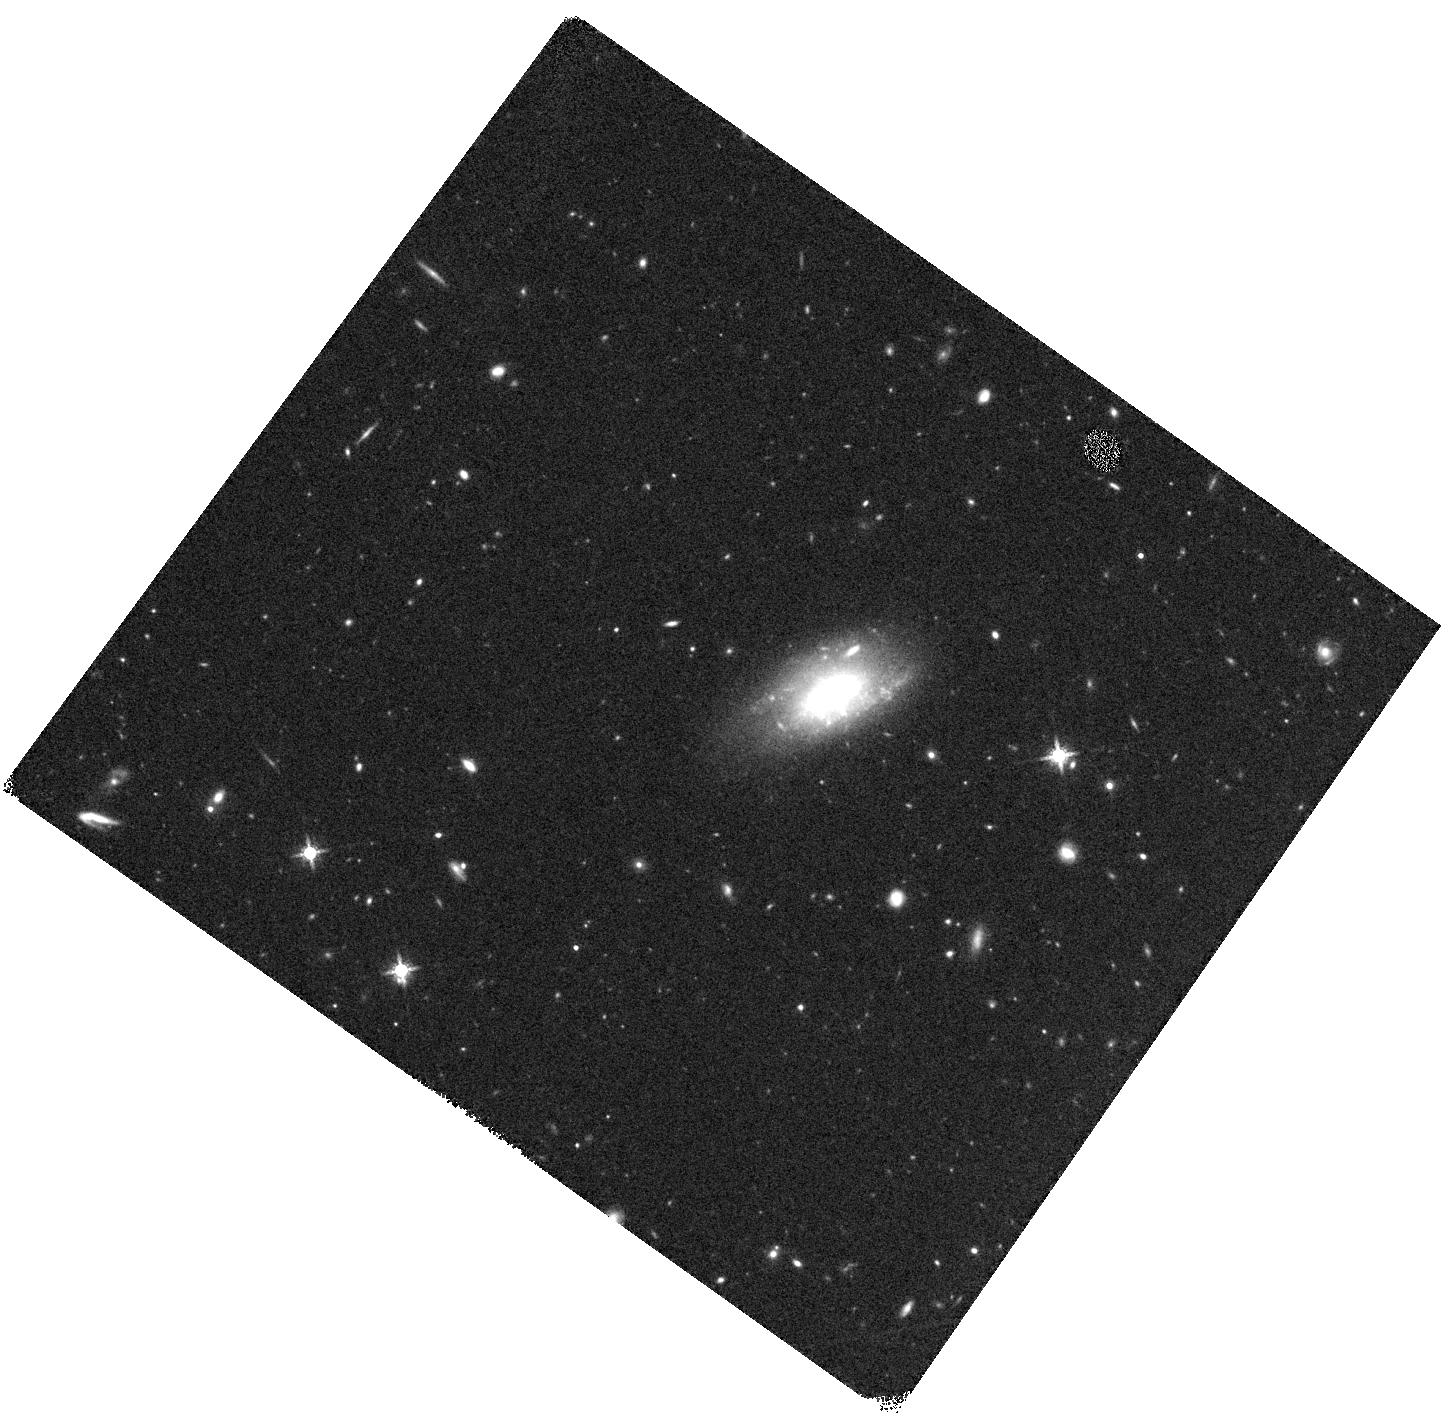
Target: GRB100205A. Instrument: WFC3/IR. Filter: F160W. Exposure: 20 min. Observation ID: hst_11840_d2_wfc3_ir_f160w_ib93d2

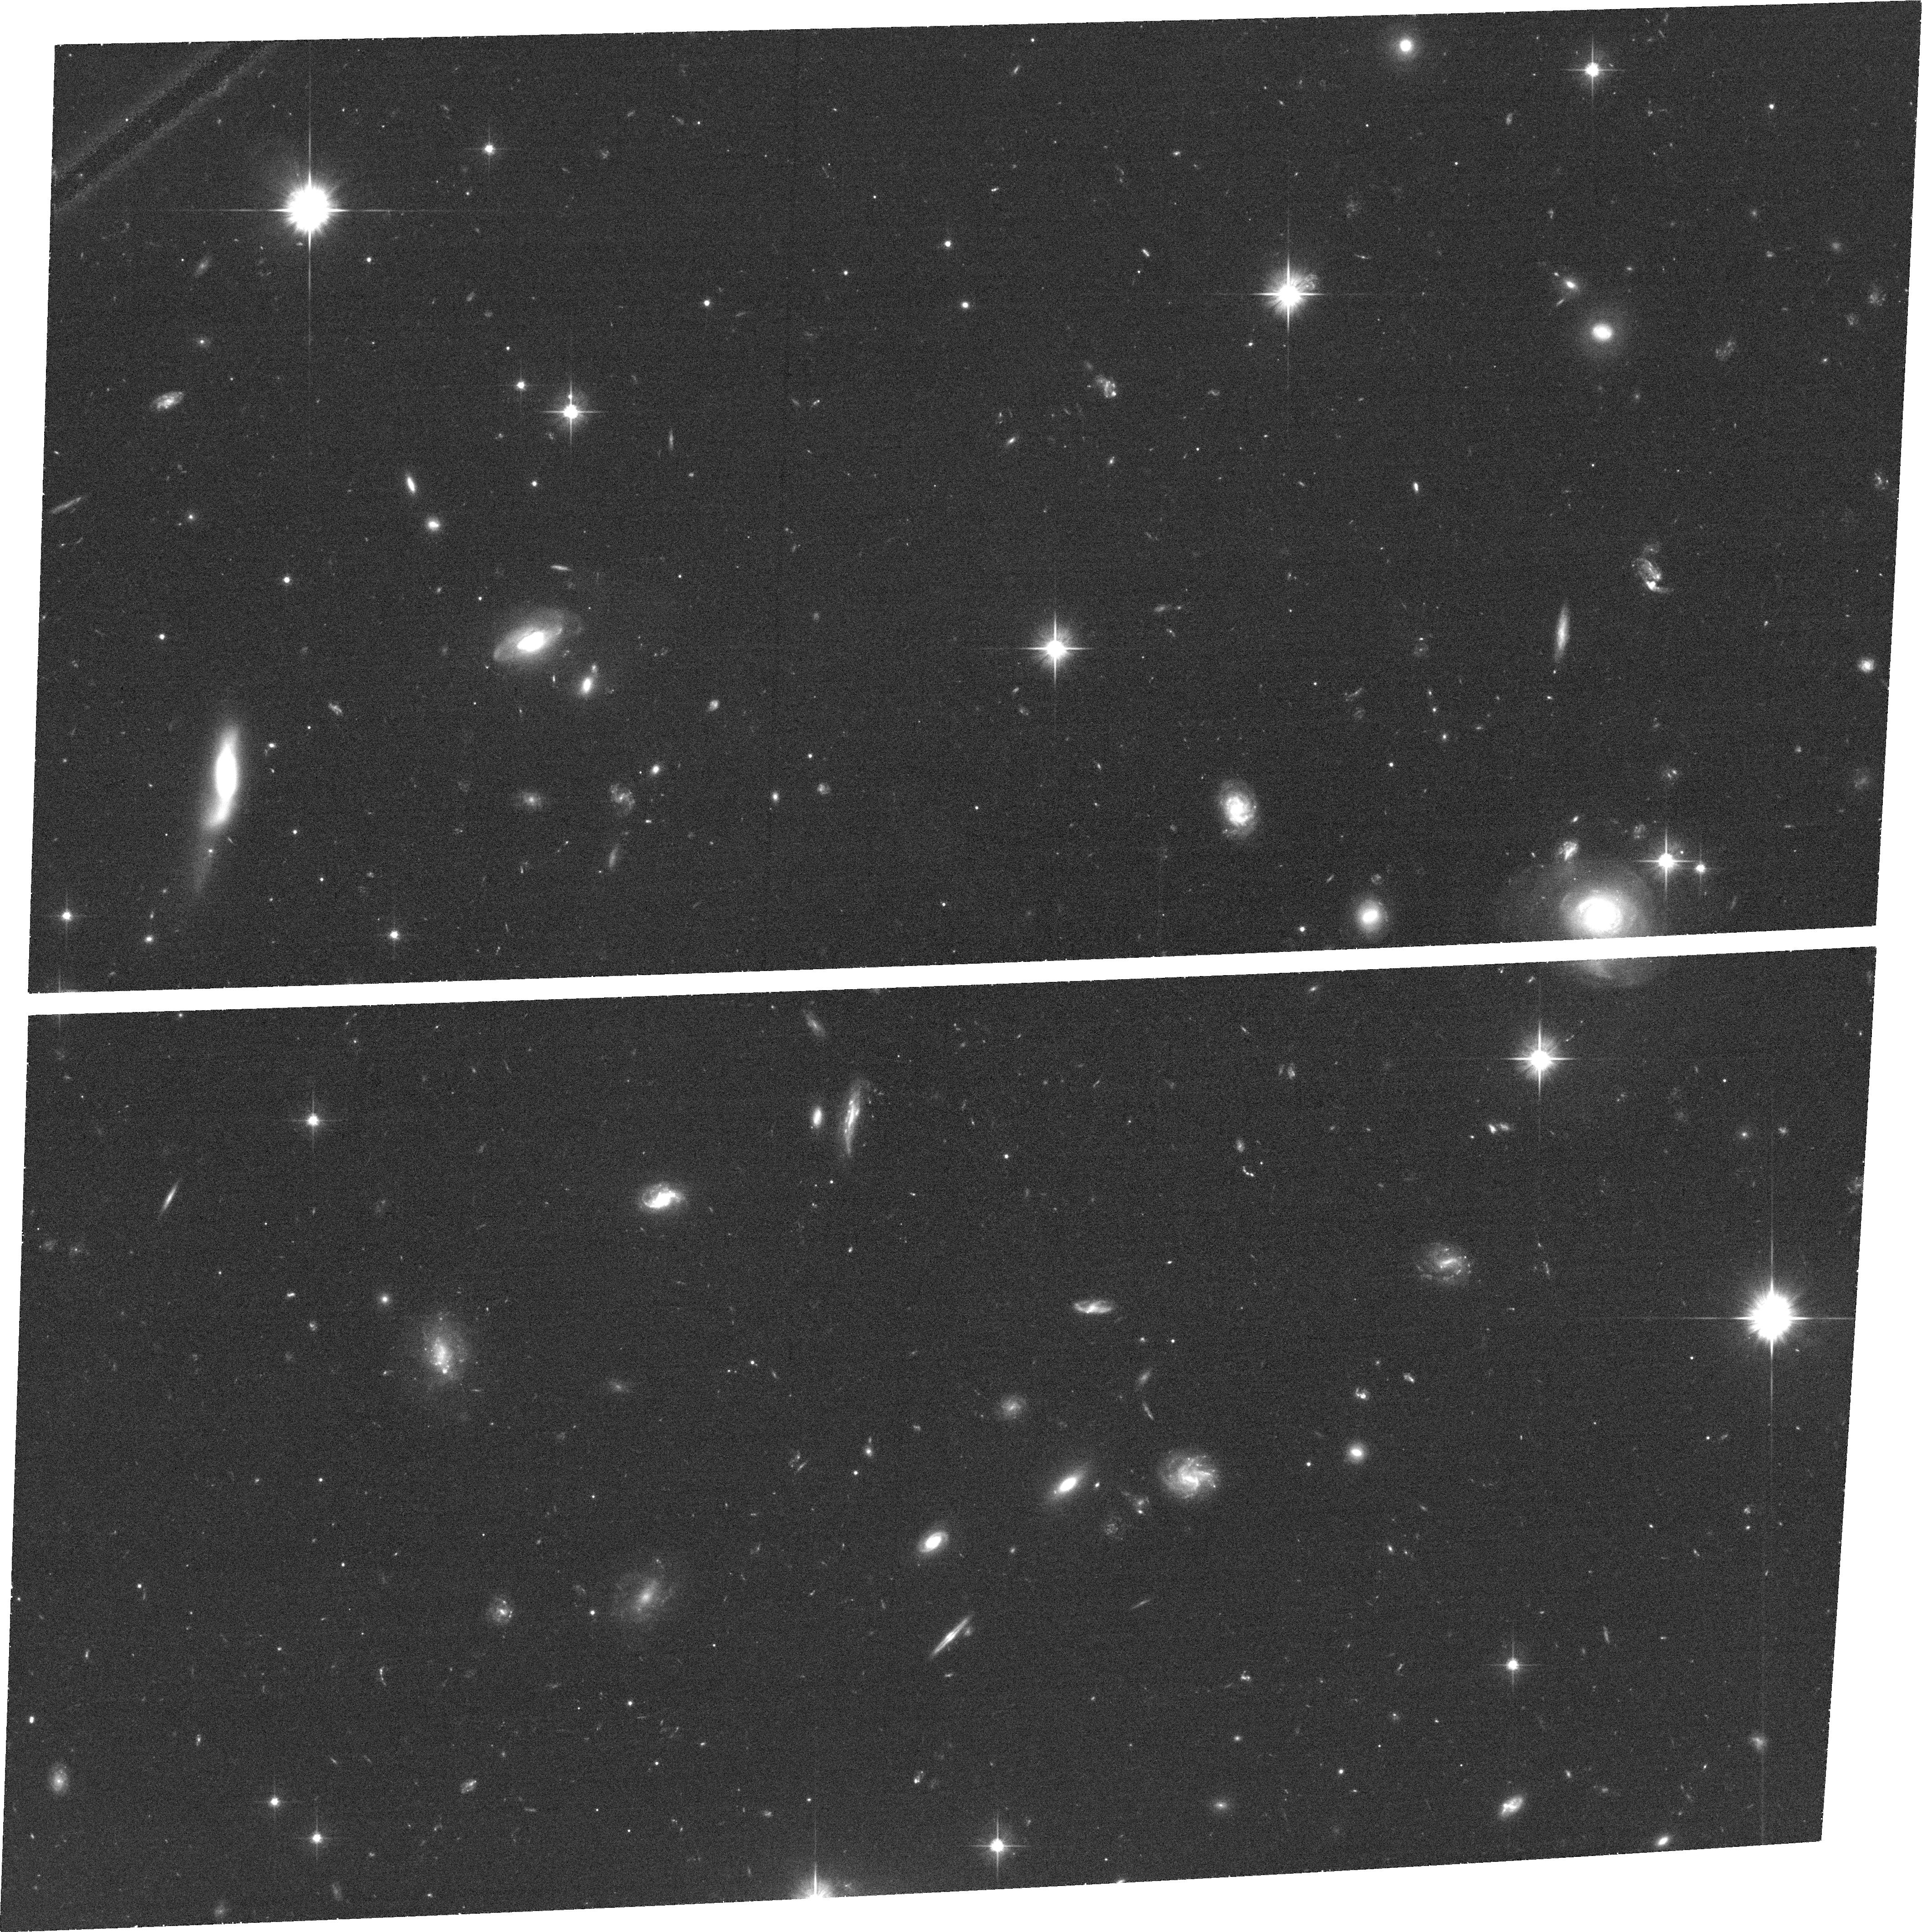
Target: GRB090113. Instrument: ACS/WFC. Filter: F606W. Exposure: 37 min. Observation ID: hst_11840_a1_acs_wfc_f606w_jb93a1

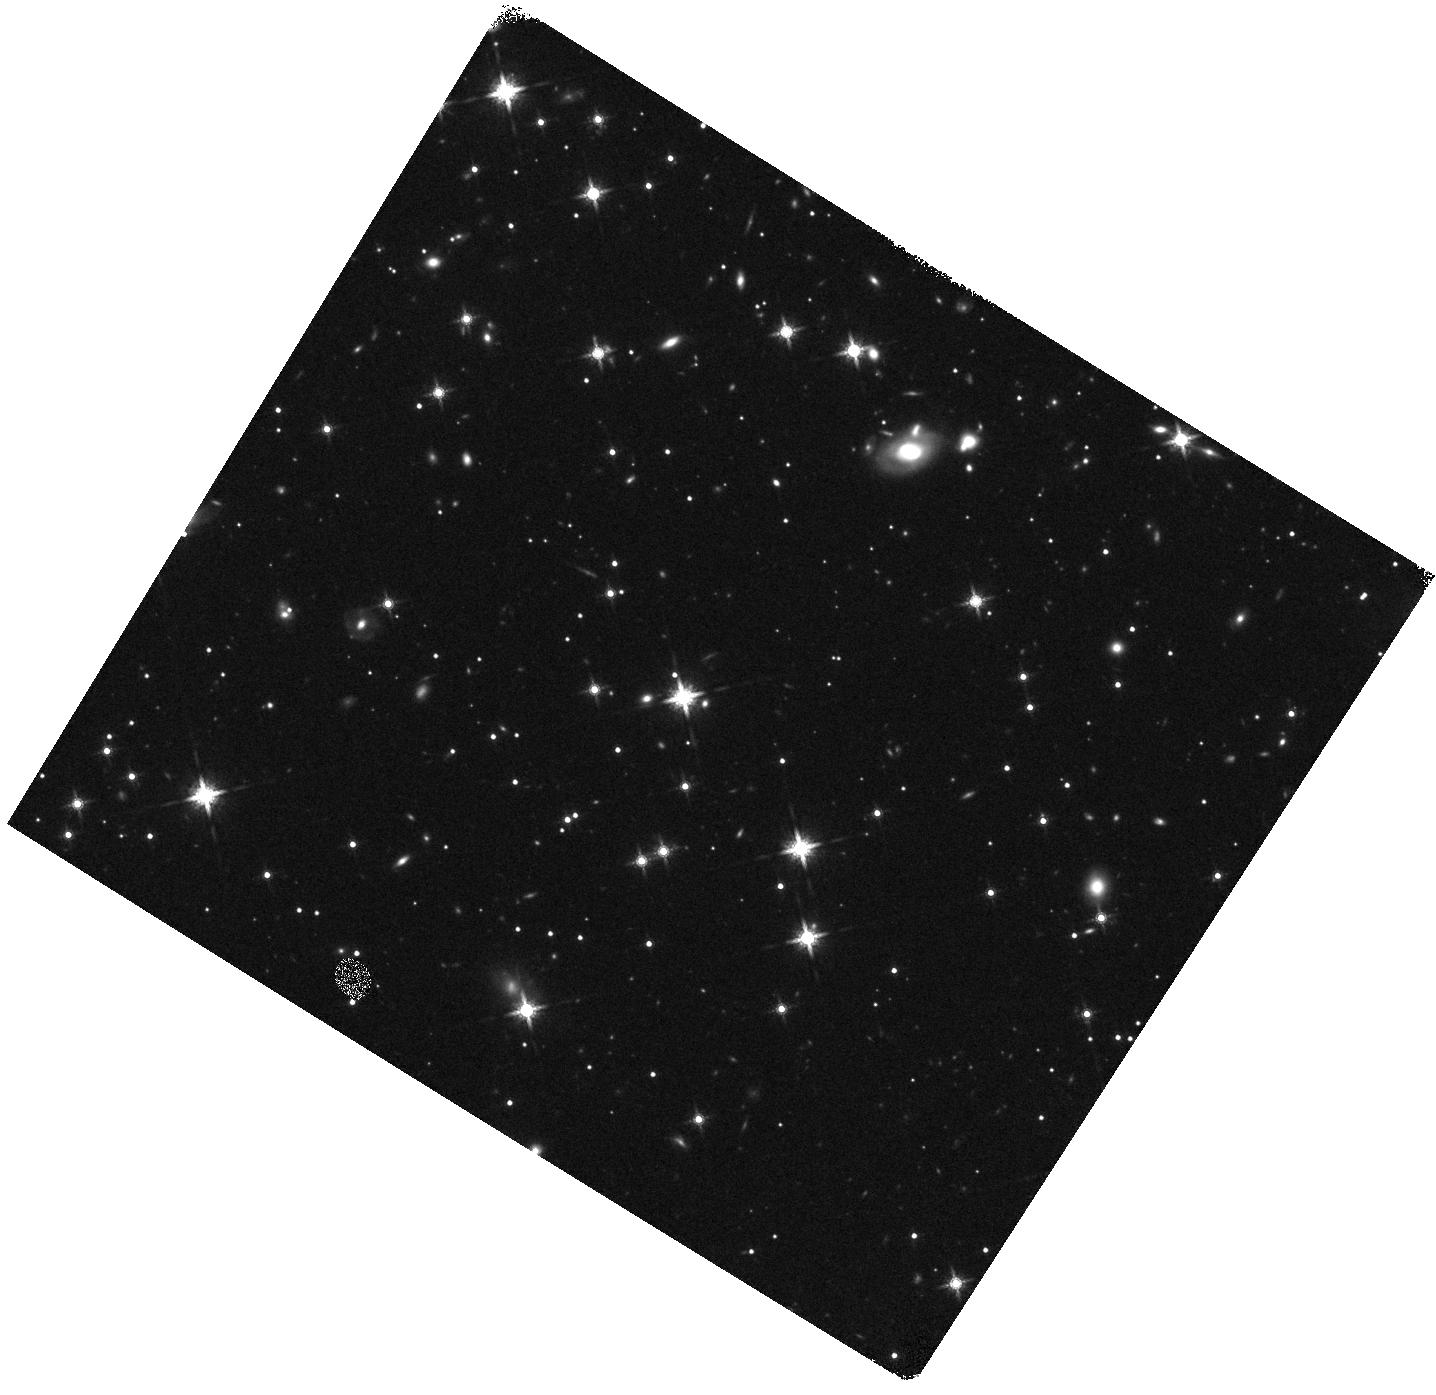
Target: GRB100413A. Instrument: WFC3/IR. Filter: F160W. Exposure: 20 min. Observation ID: hst_11840_d3_wfc3_ir_f160w_ib93d3

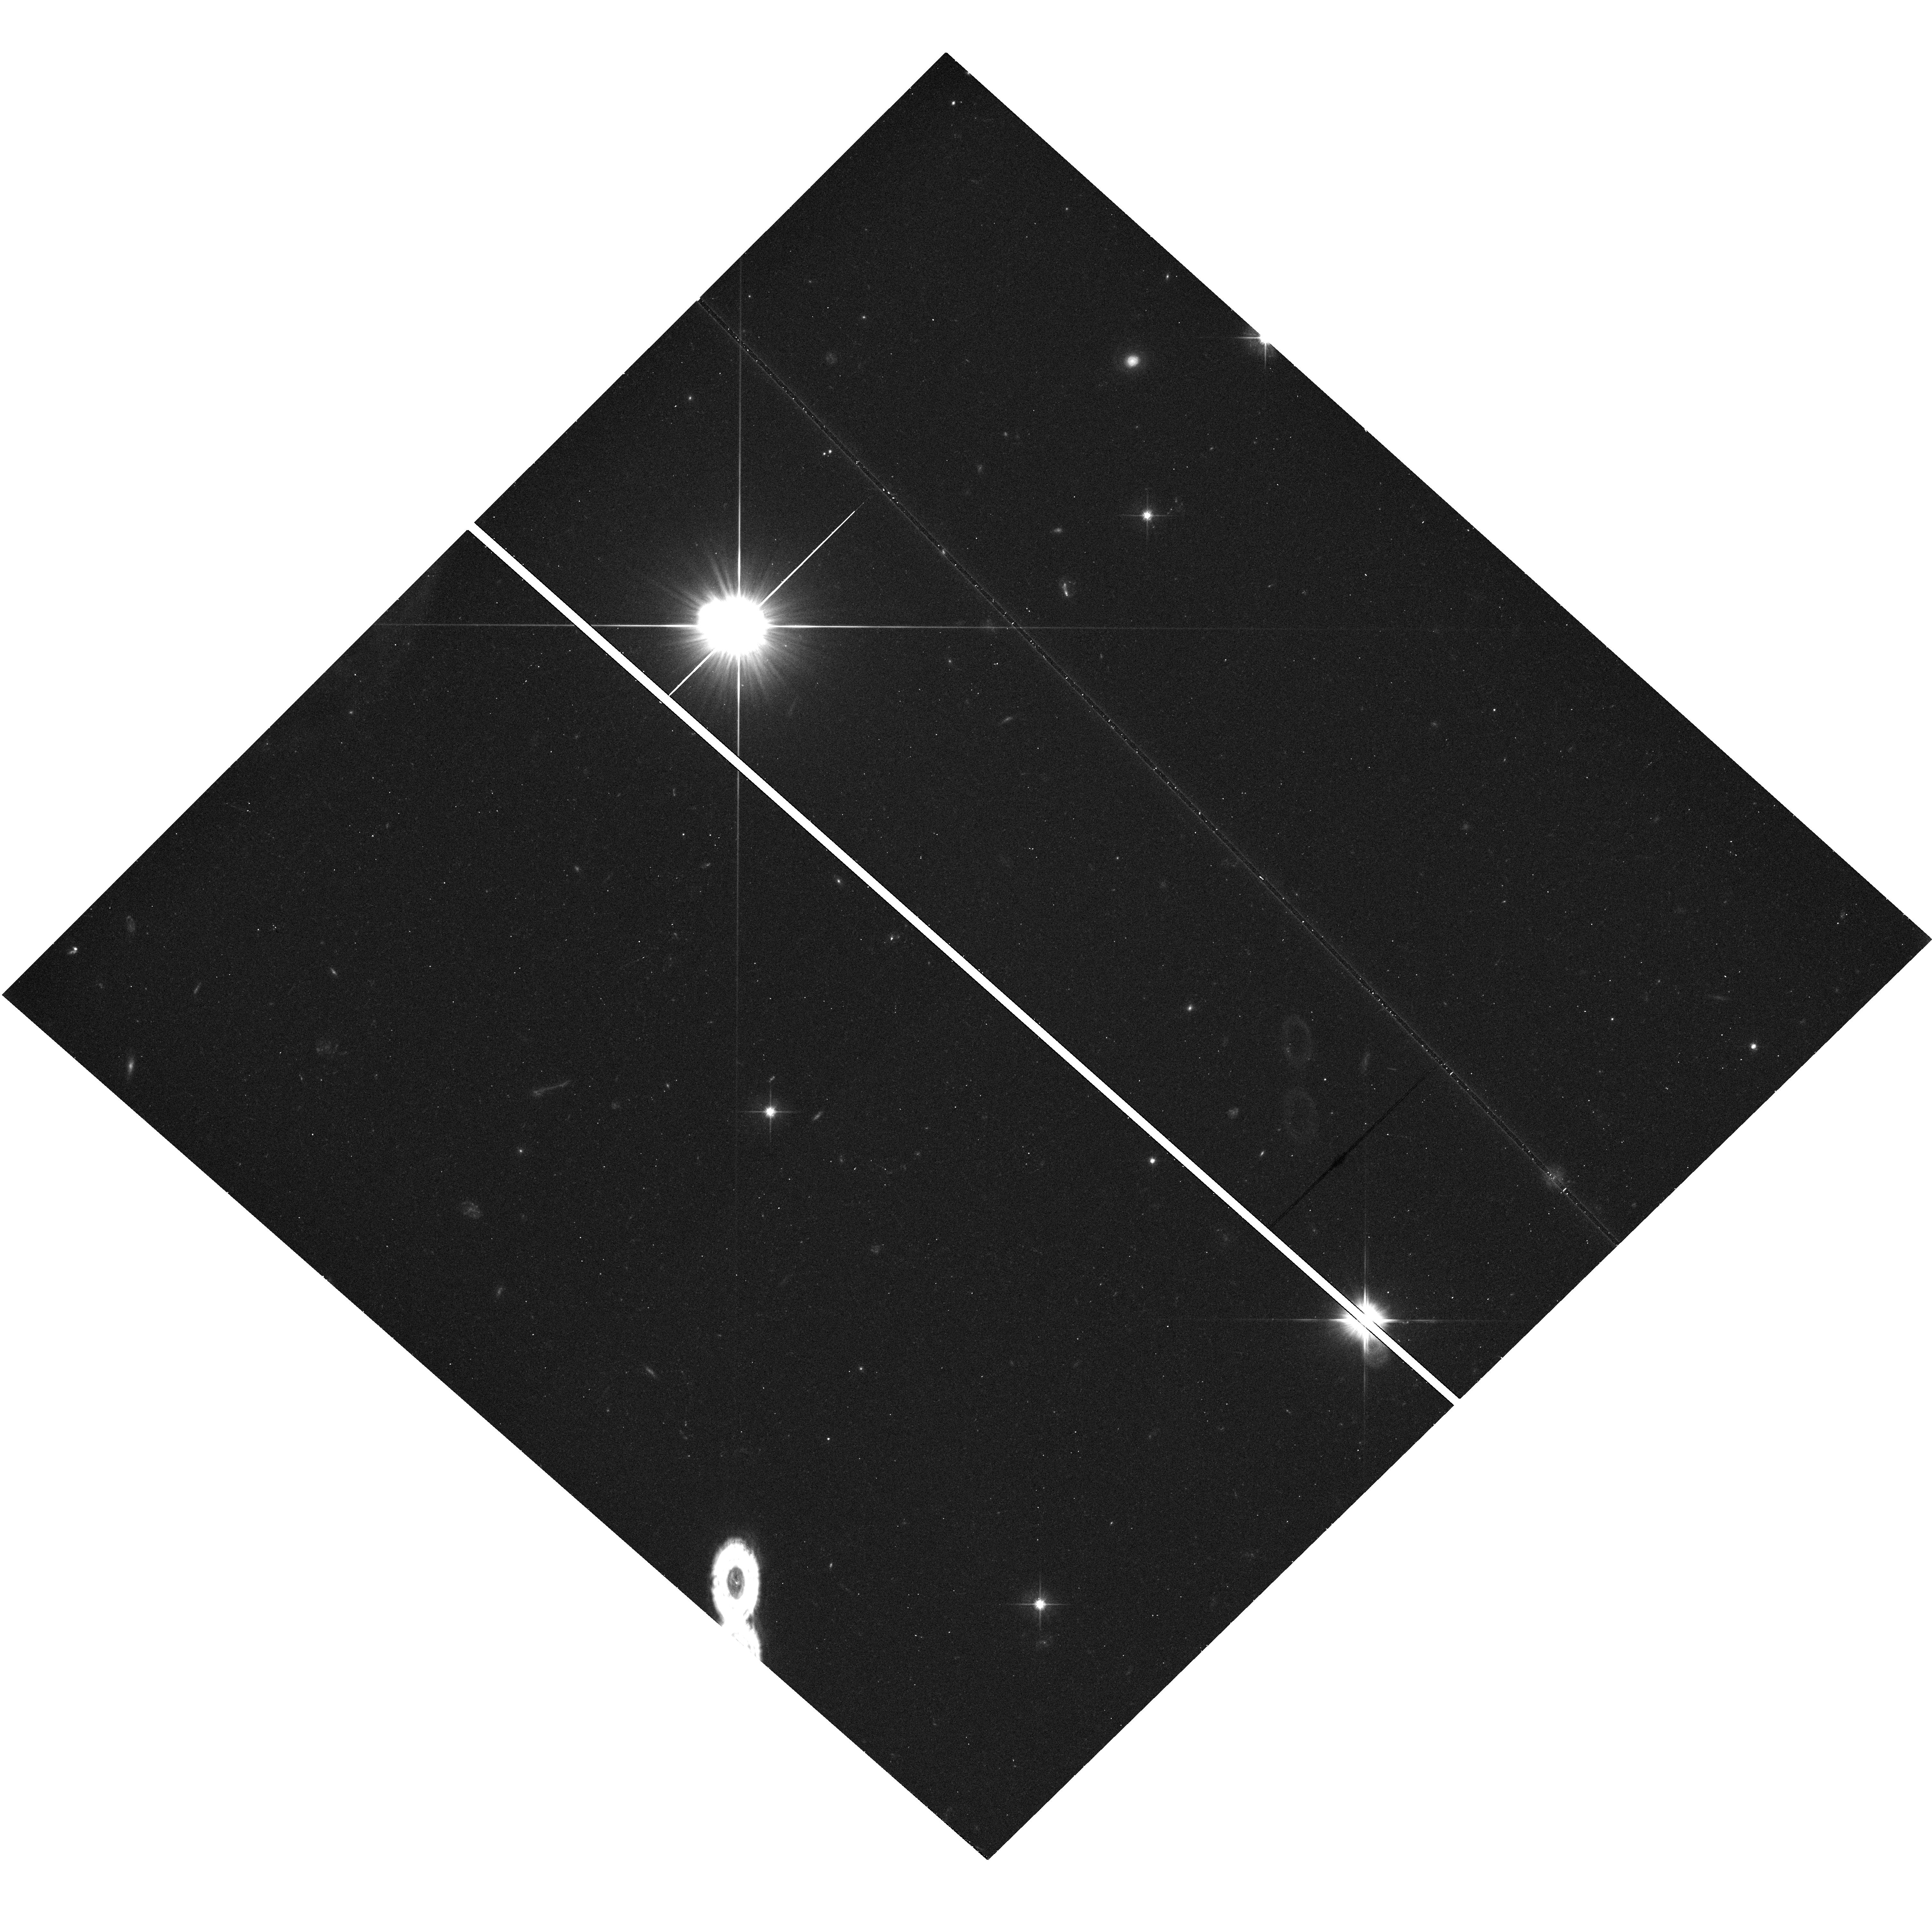
Target: GRB090407. Instrument: WFC3/UVIS. Filter: F606W. Exposure: 12 min. Observation ID: hst_11840_d1_wfc3_uvis_f606w_ib93d1

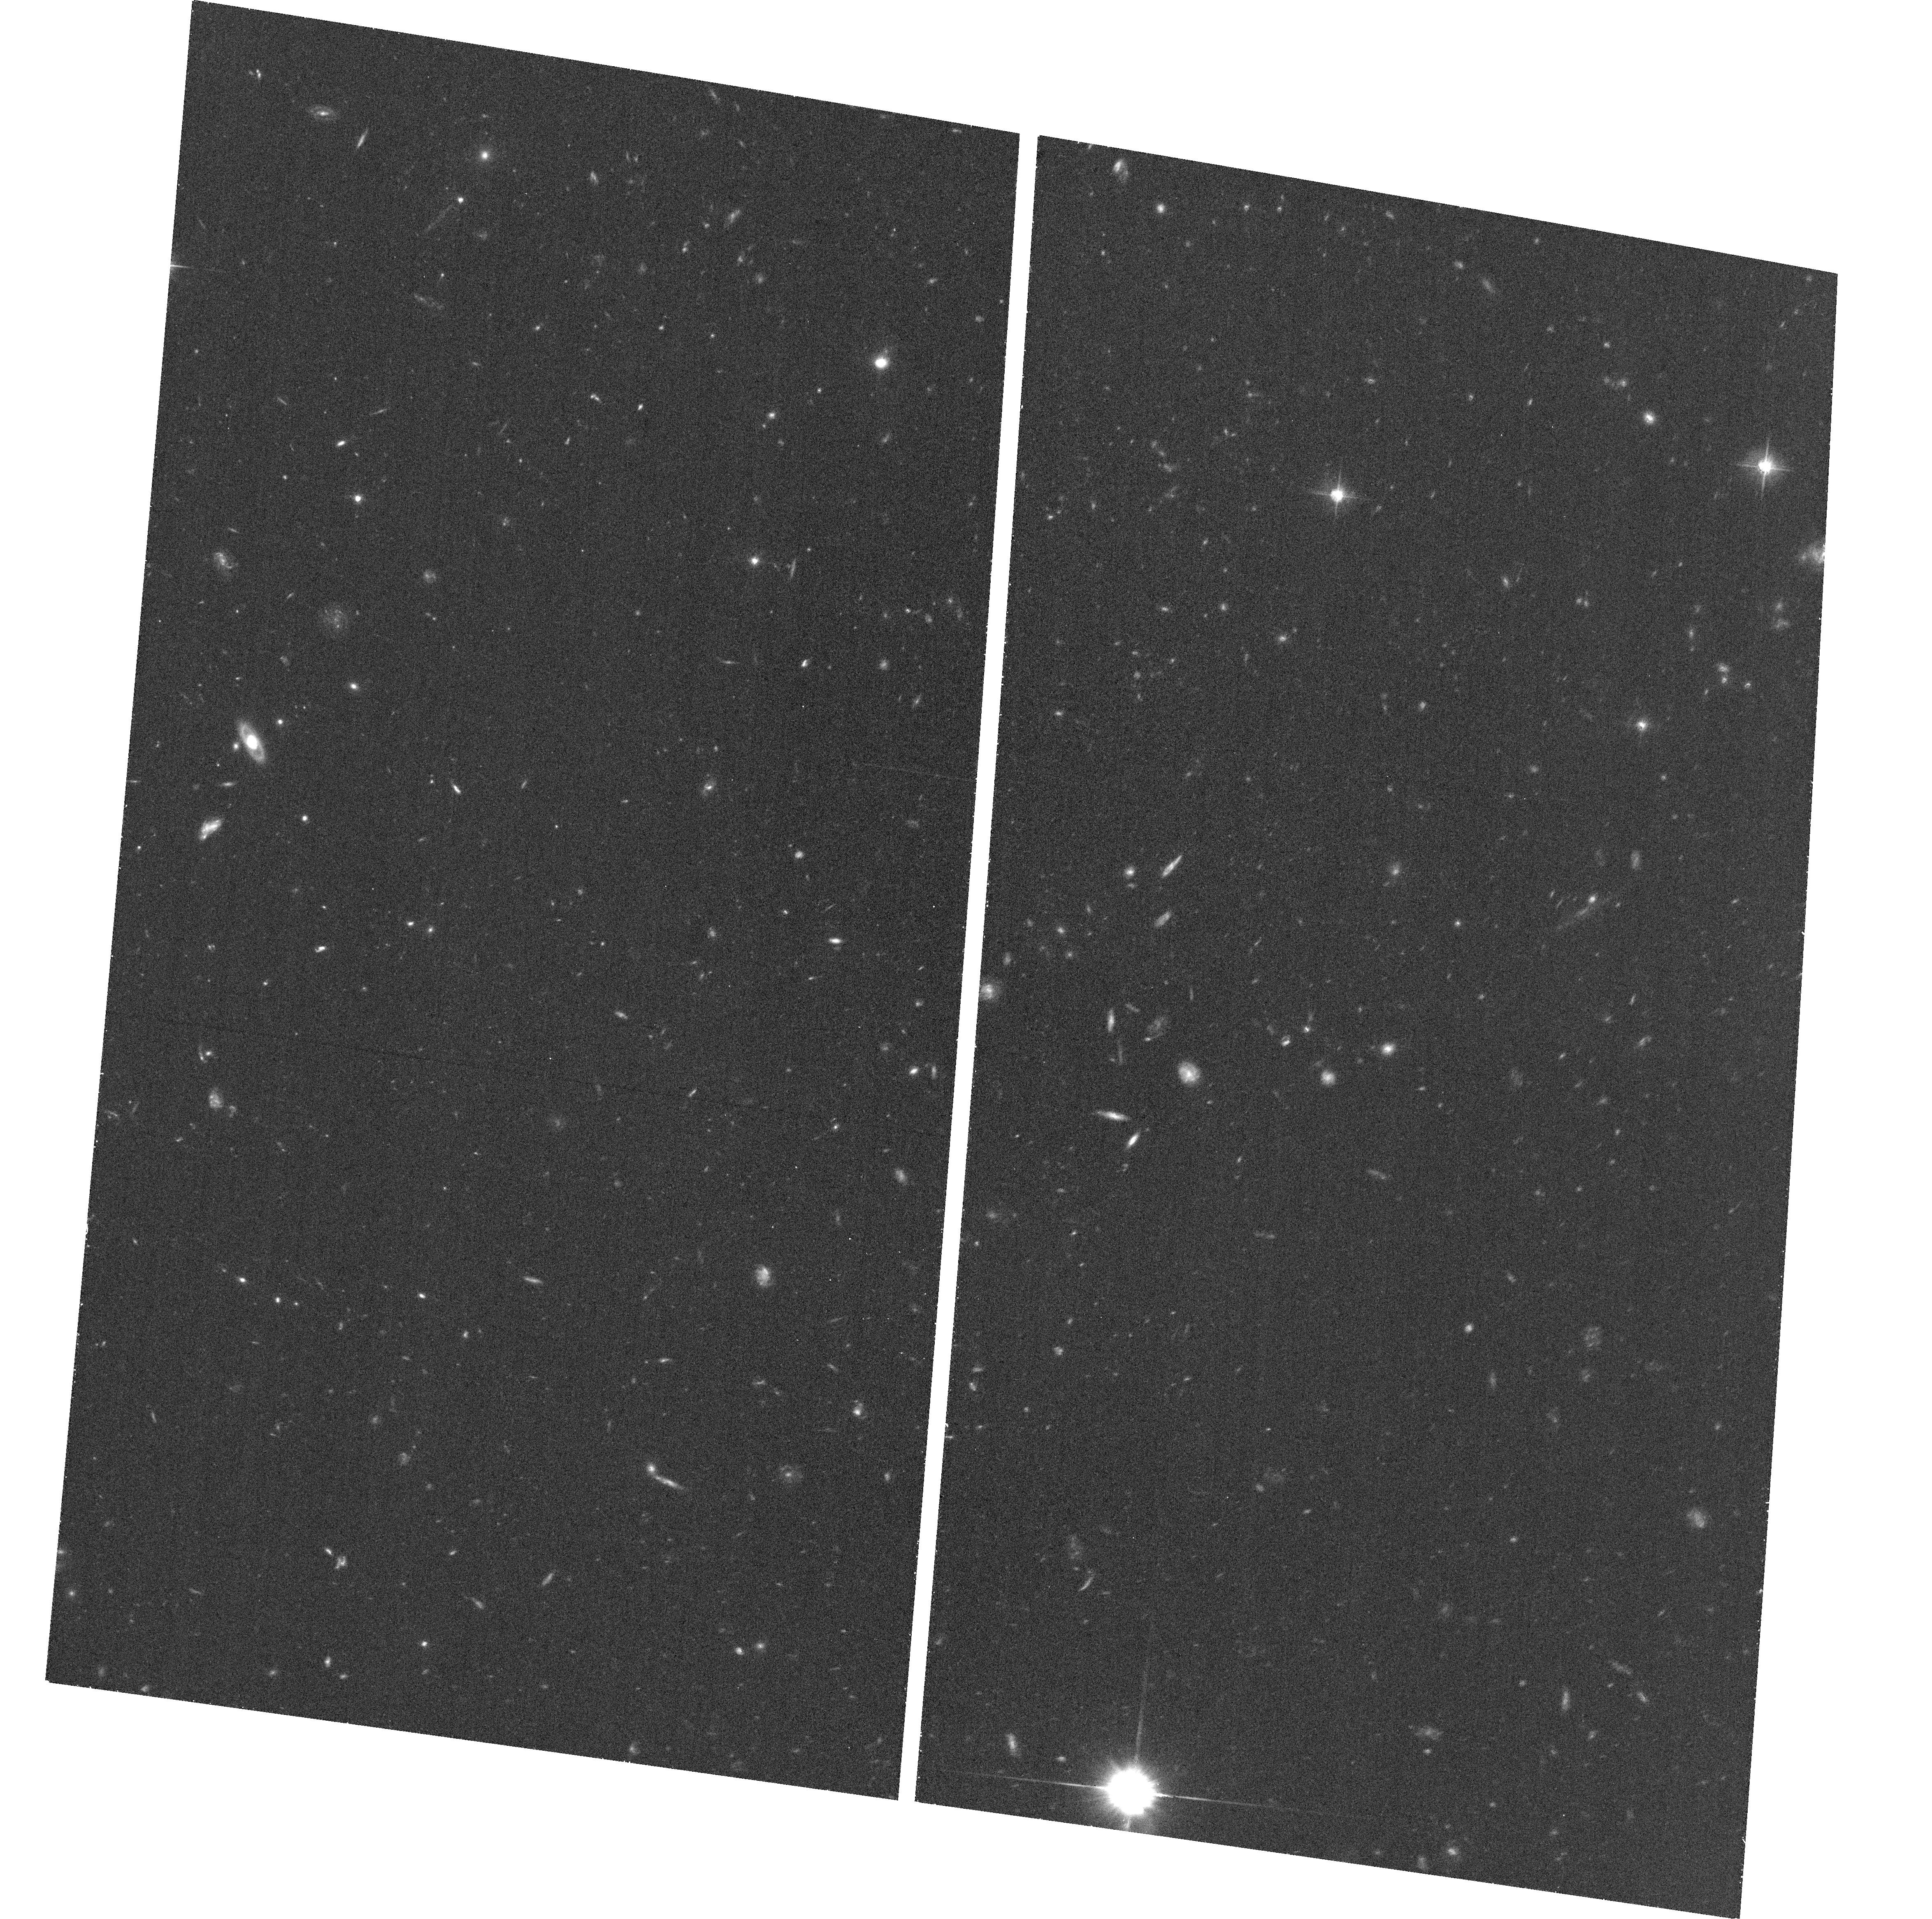
Target: GRB090417B. Instrument: ACS/WFC. Filter: F606W. Exposure: 28 min. Observation ID: hst_11840_a4_acs_wfc_f606w_jb93a4

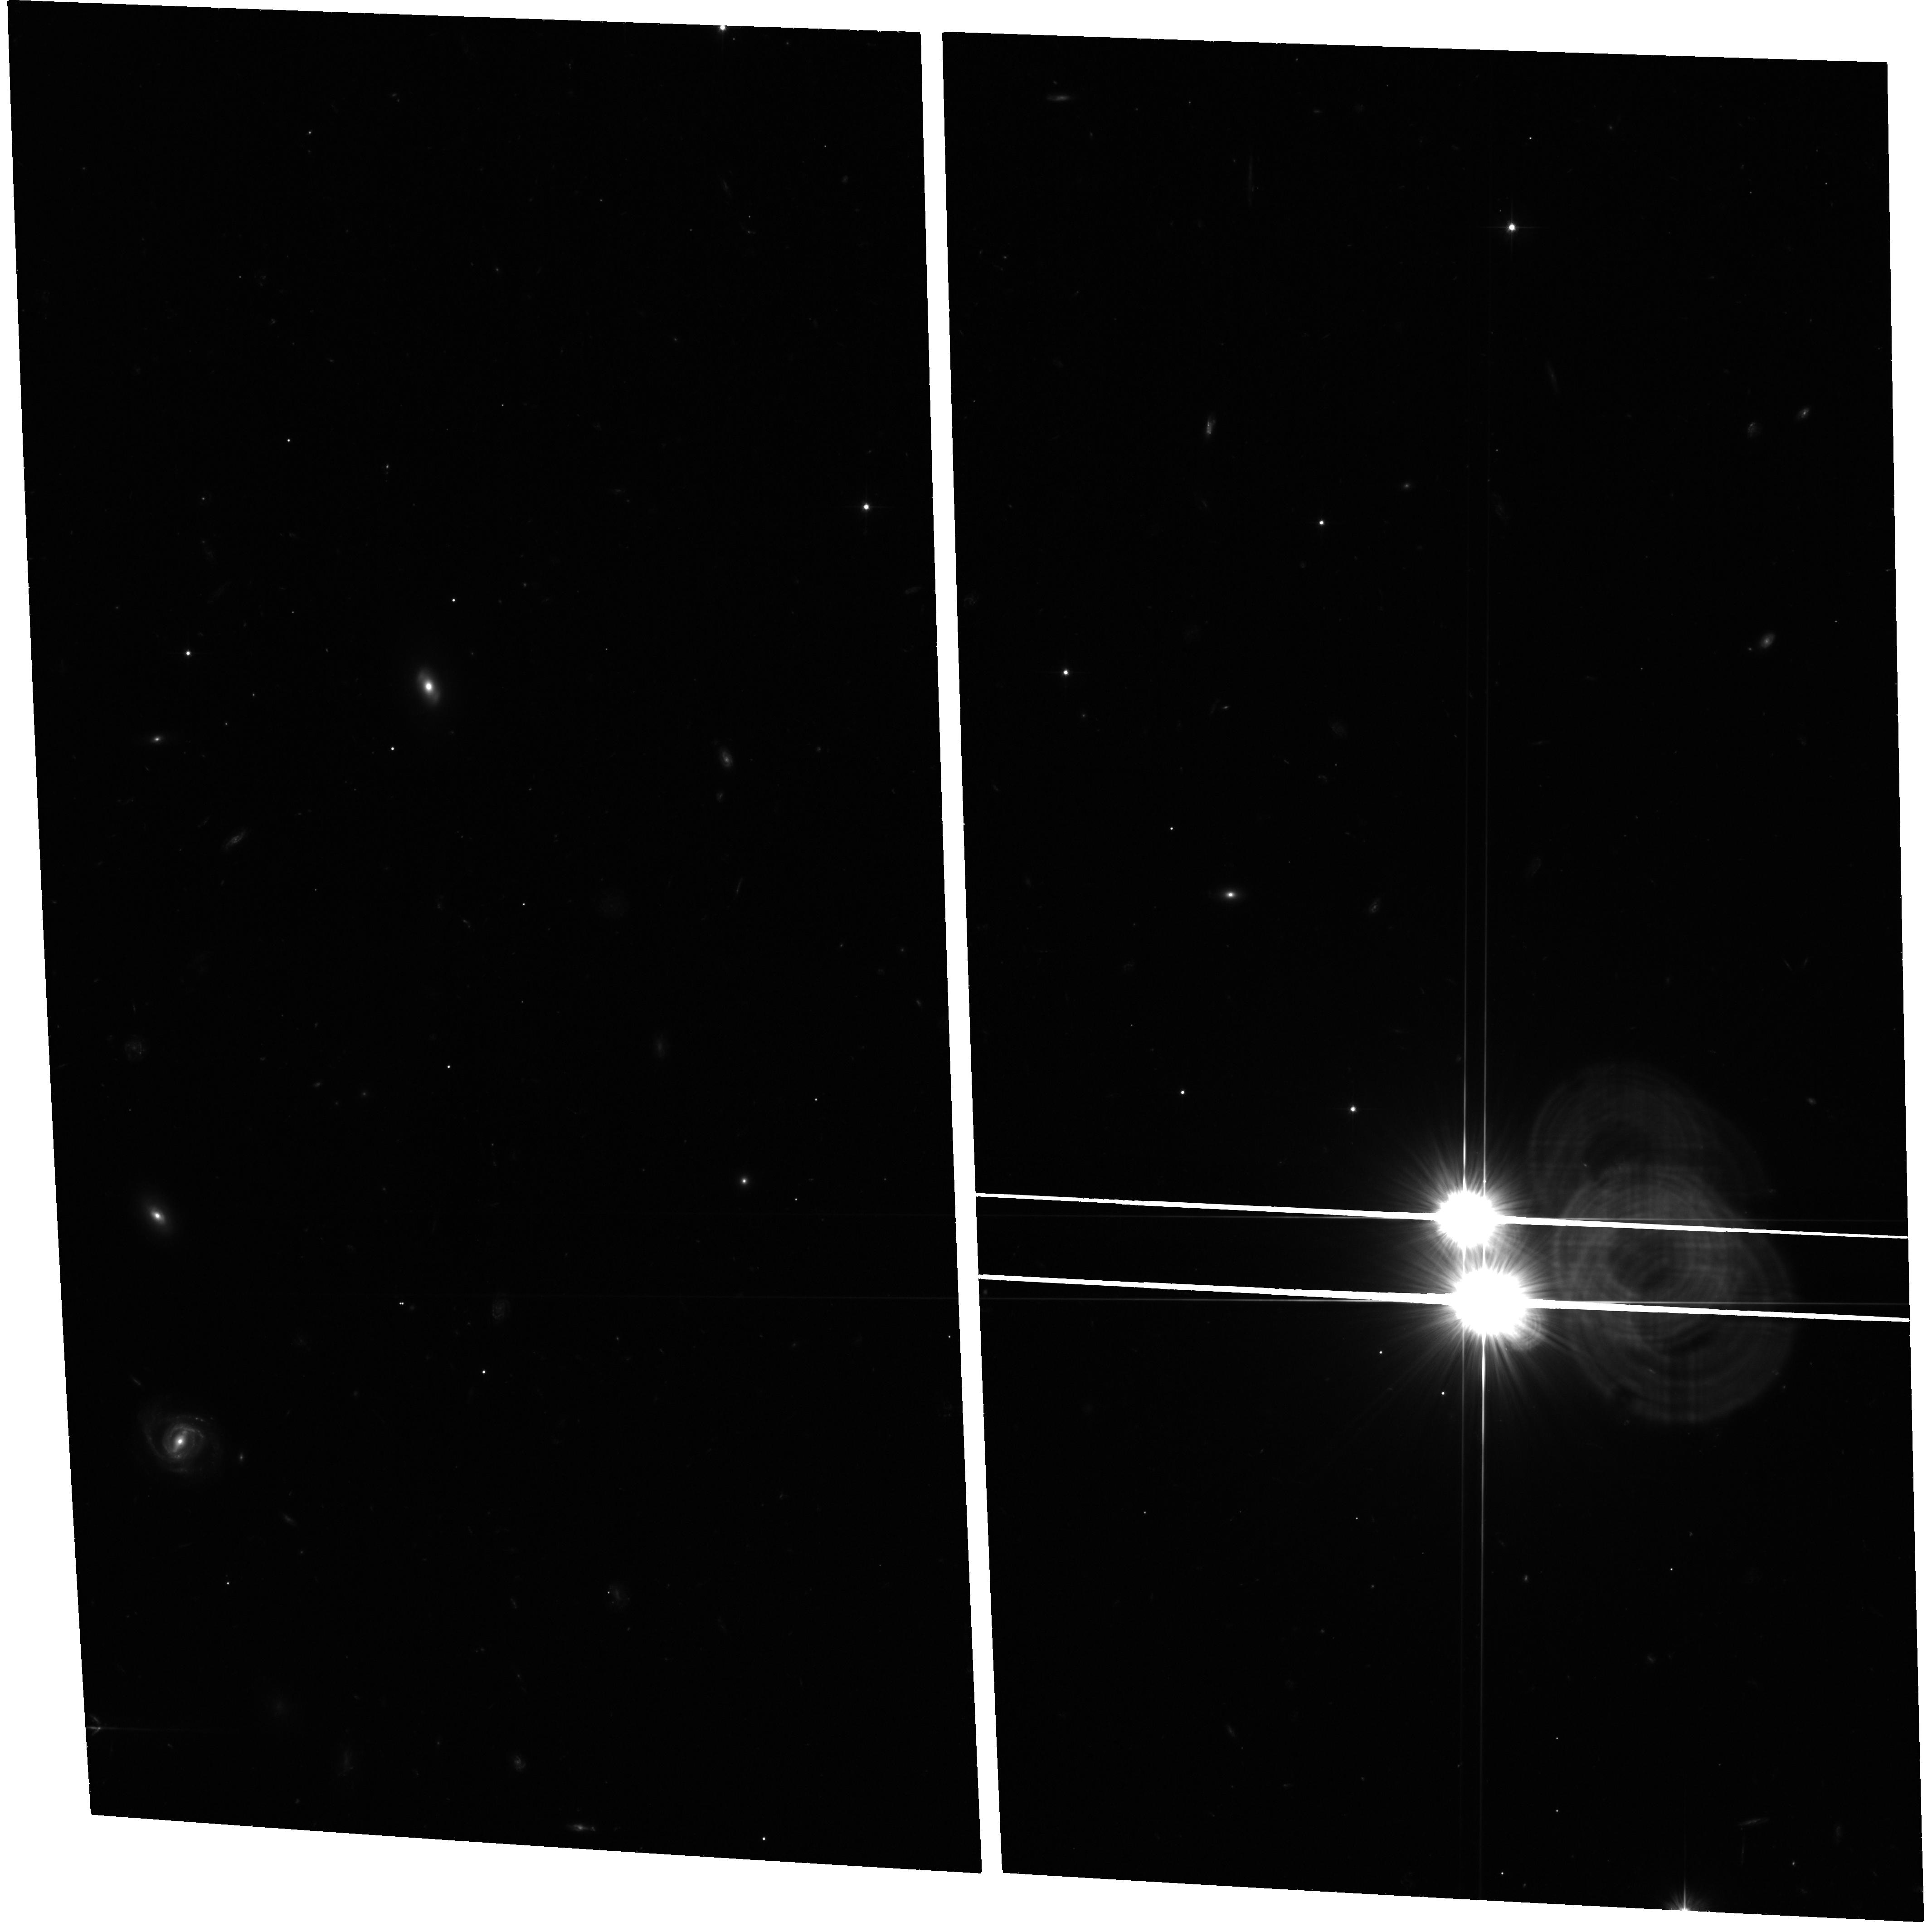
Target: GRB090404. Instrument: ACS/WFC. Filter: F606W. Exposure: 37 min. Observation ID: hst_11840_a2_acs_wfc_f606w_jb93a2

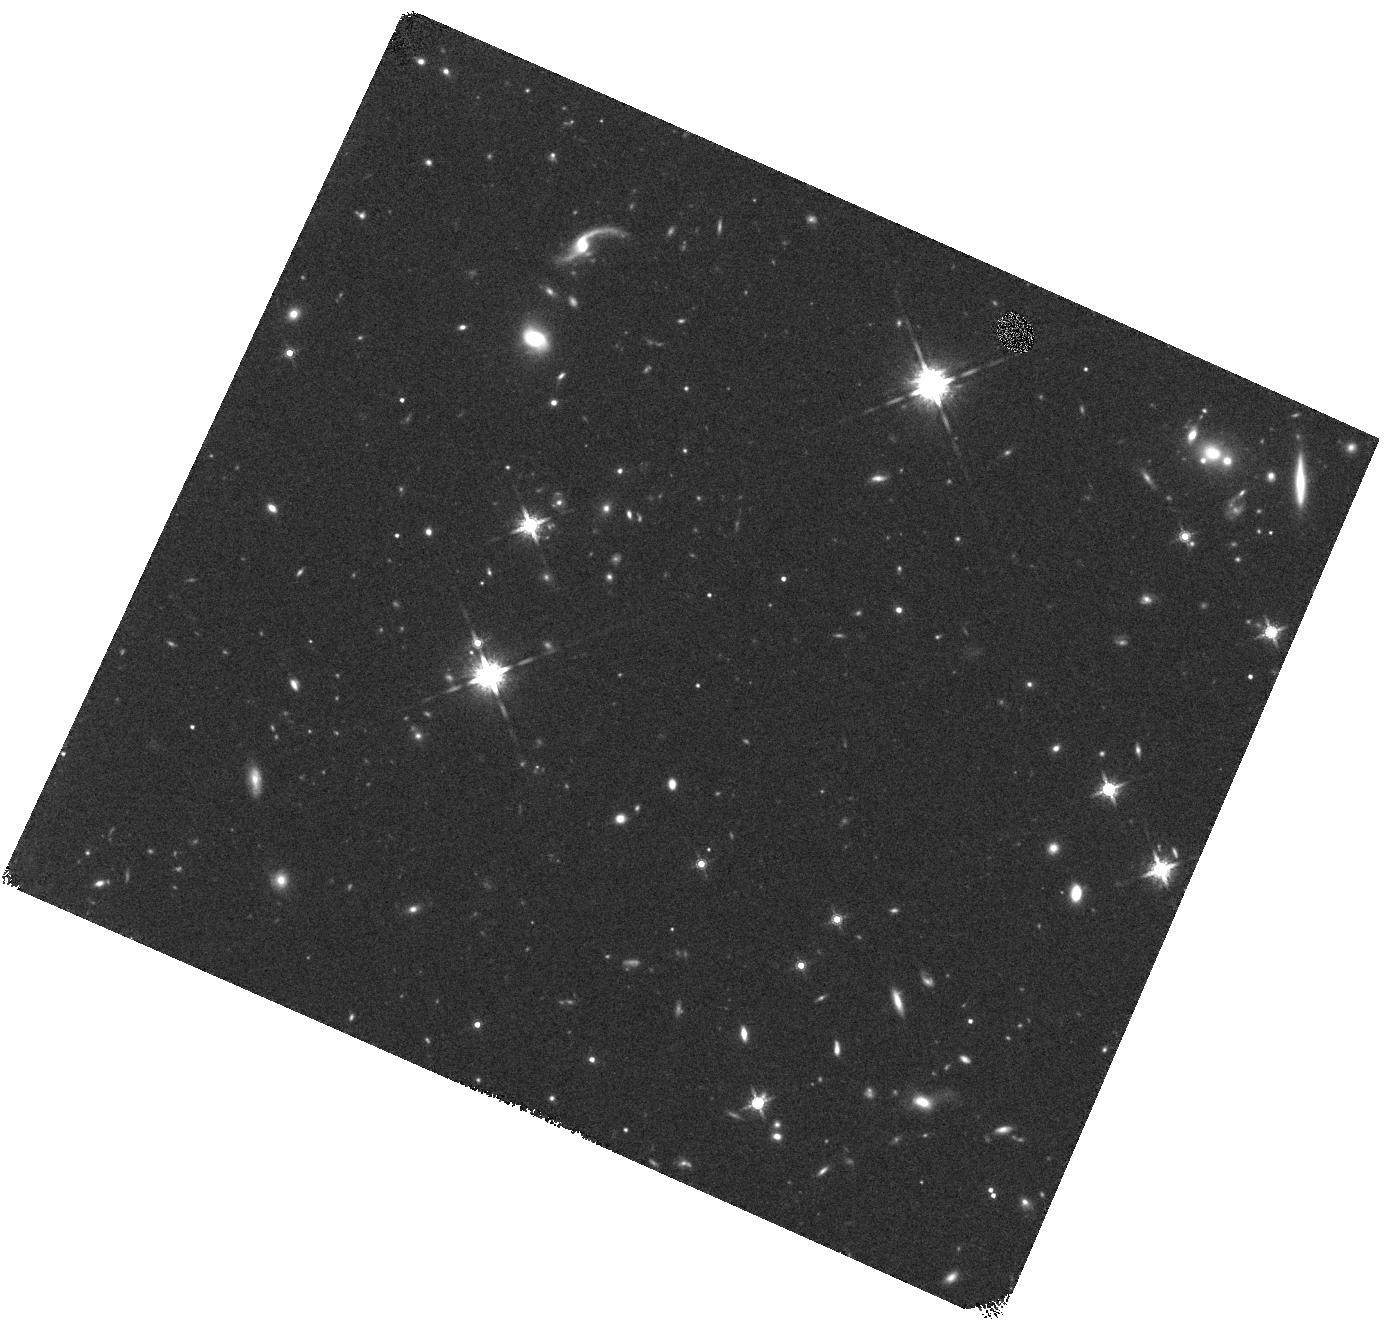
Target: GRB100615A. Instrument: WFC3/IR. Filter: F160W. Exposure: 20 min. Observation ID: hst_11840_d4_wfc3_ir_f160w_ib93d4

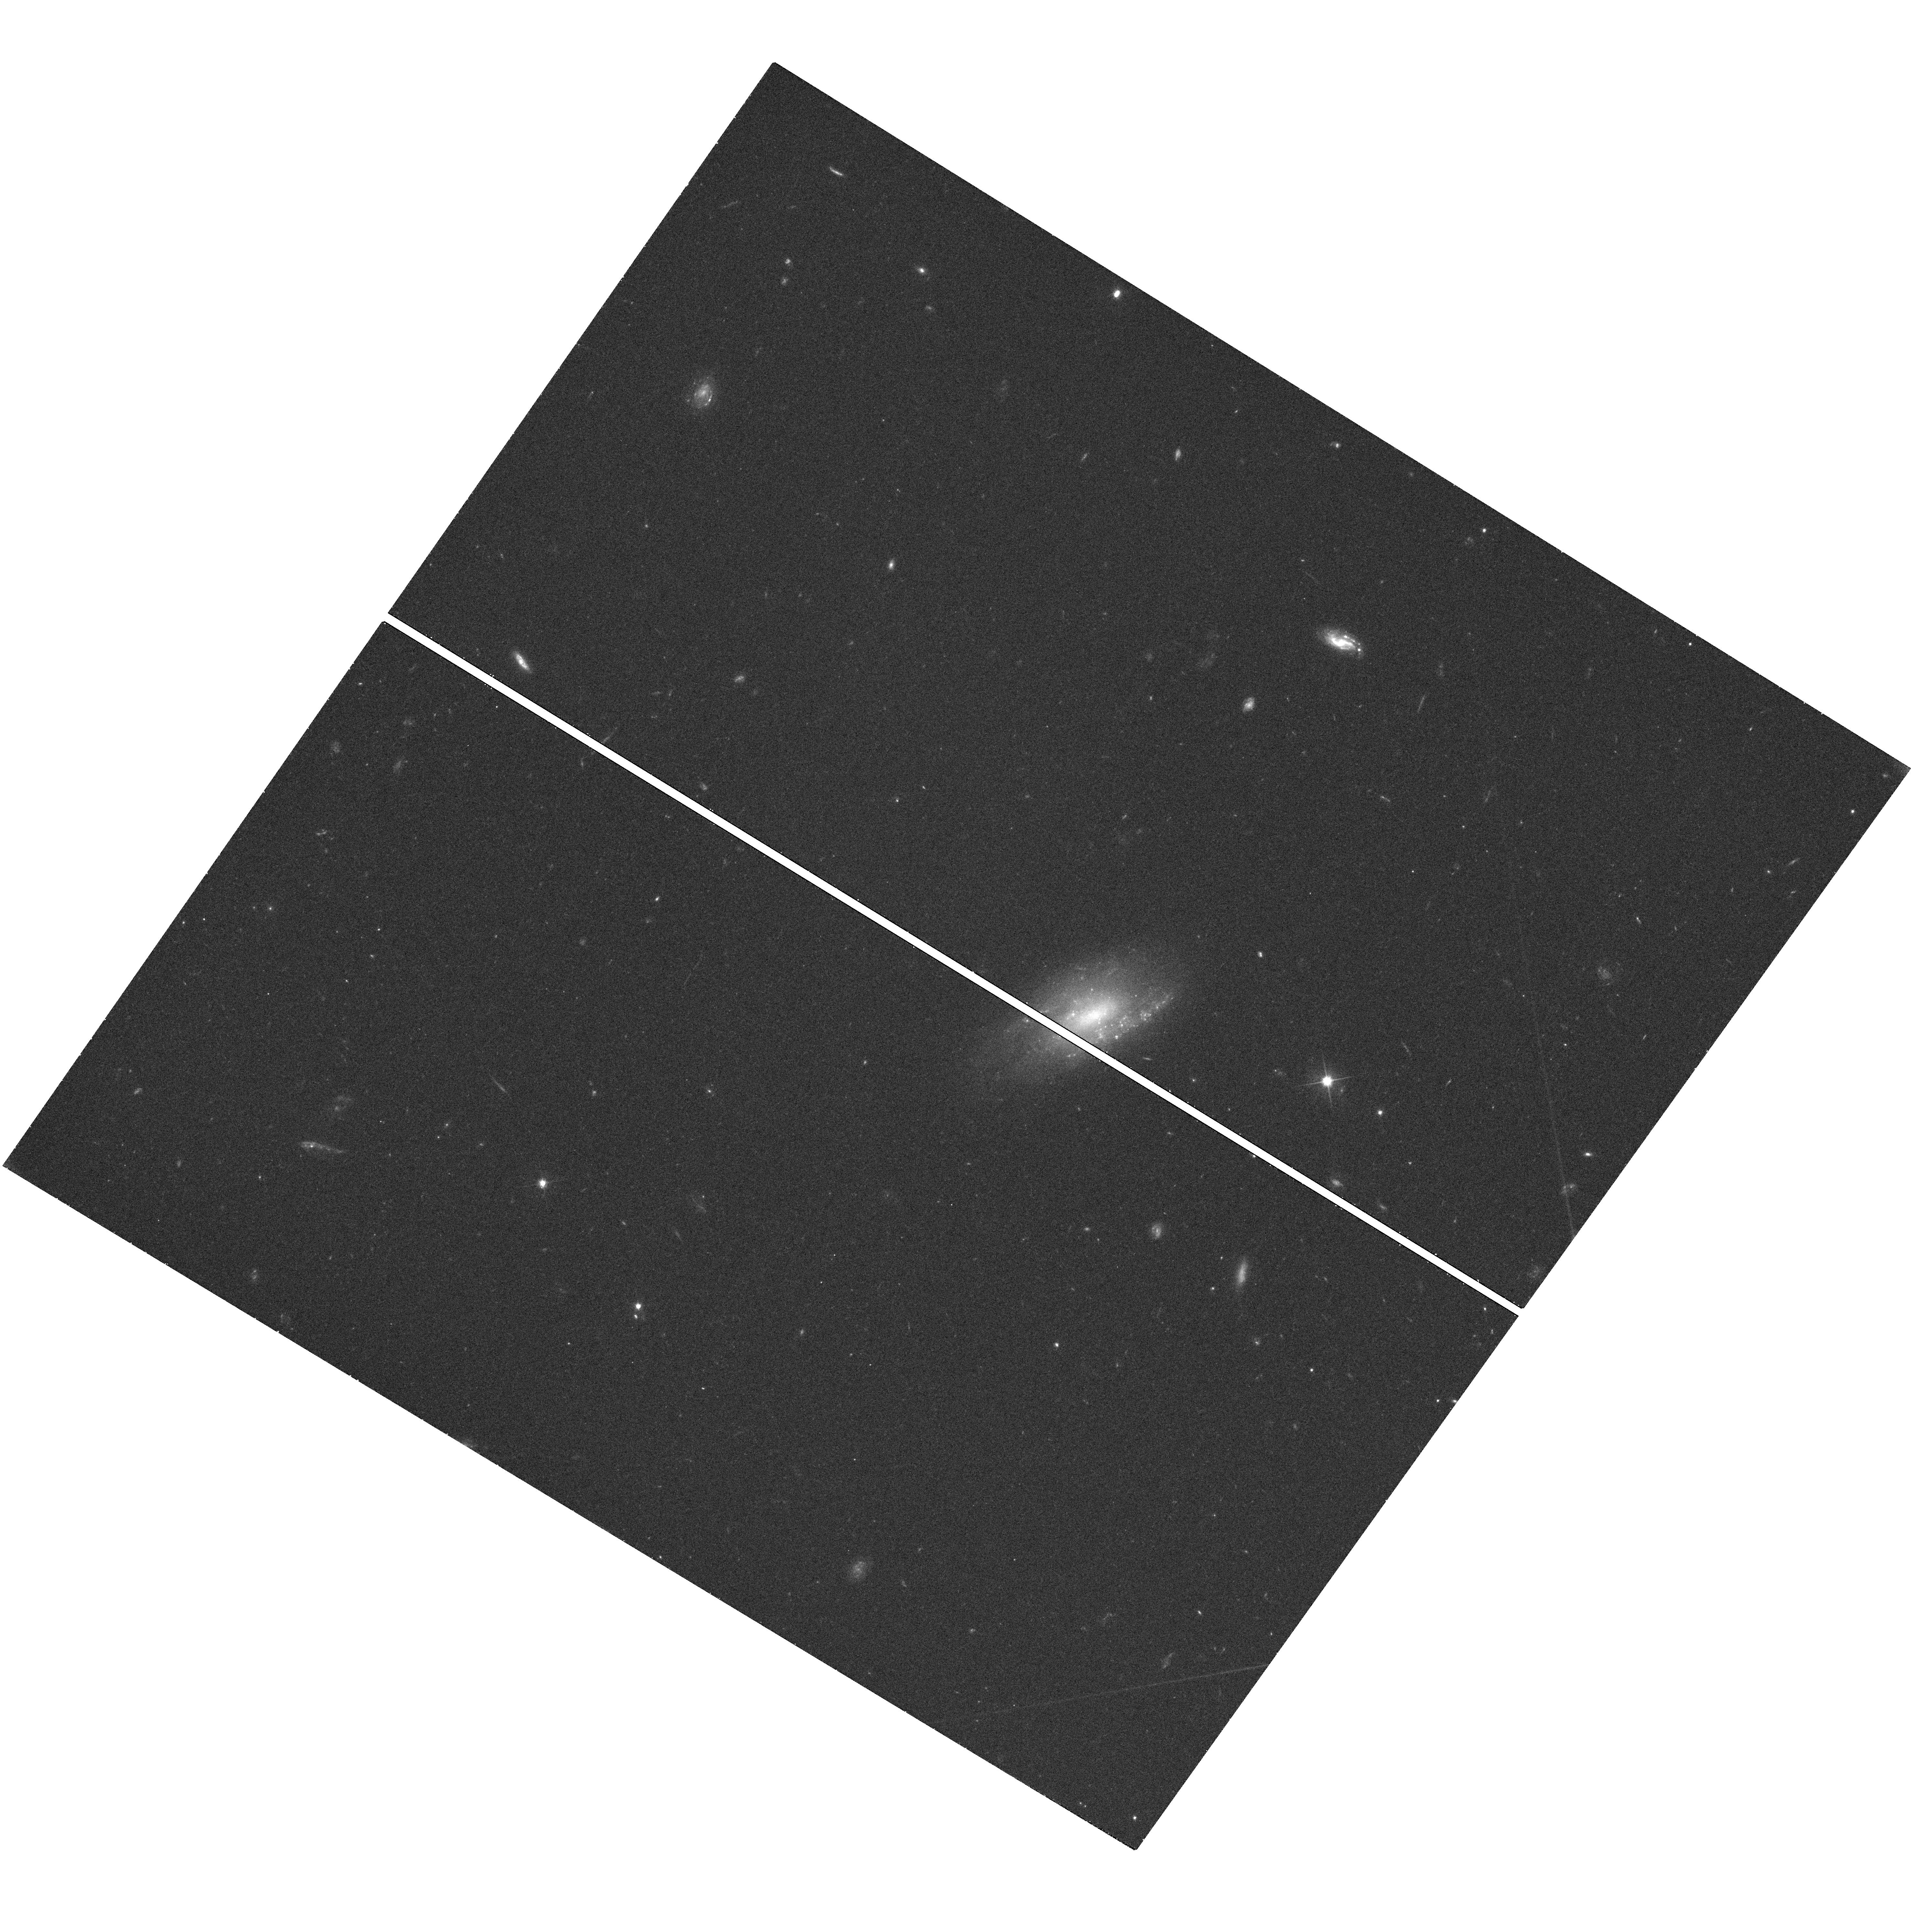
Target: GRB100205A. Instrument: WFC3/UVIS. Filter: F606W. Exposure: 19 min. Observation ID: hst_11840_d2_wfc3_uvis_f606w_ib93d2

Identifying the host galaxies for optically dark gamma-ray bursts (PI: Levan, Andrew James)

We propose to use the high spatial resolution of Chandra to obtain precise positions for a sample of Gamma-Ray Bursts (GRBs) with no optical afterglows, where the optical light is suppressed relative to the X-ray flux. These bursts are likely to be highly obscured and may have different environments from the optically bright GRBs. Our Chandra observations will (unlike Swift XRT positions) allow for the unique identification of a host galaxy. To locate these host galaxies we will follow up our Chandra positions with deep optical and IR observations with HST. The ultimate aim is to understand any differences between the host galaxies of optically dark and bright GRBs, and how these affect the use of GRBs as tracers of starformation and galaxy evolution at high redshift.